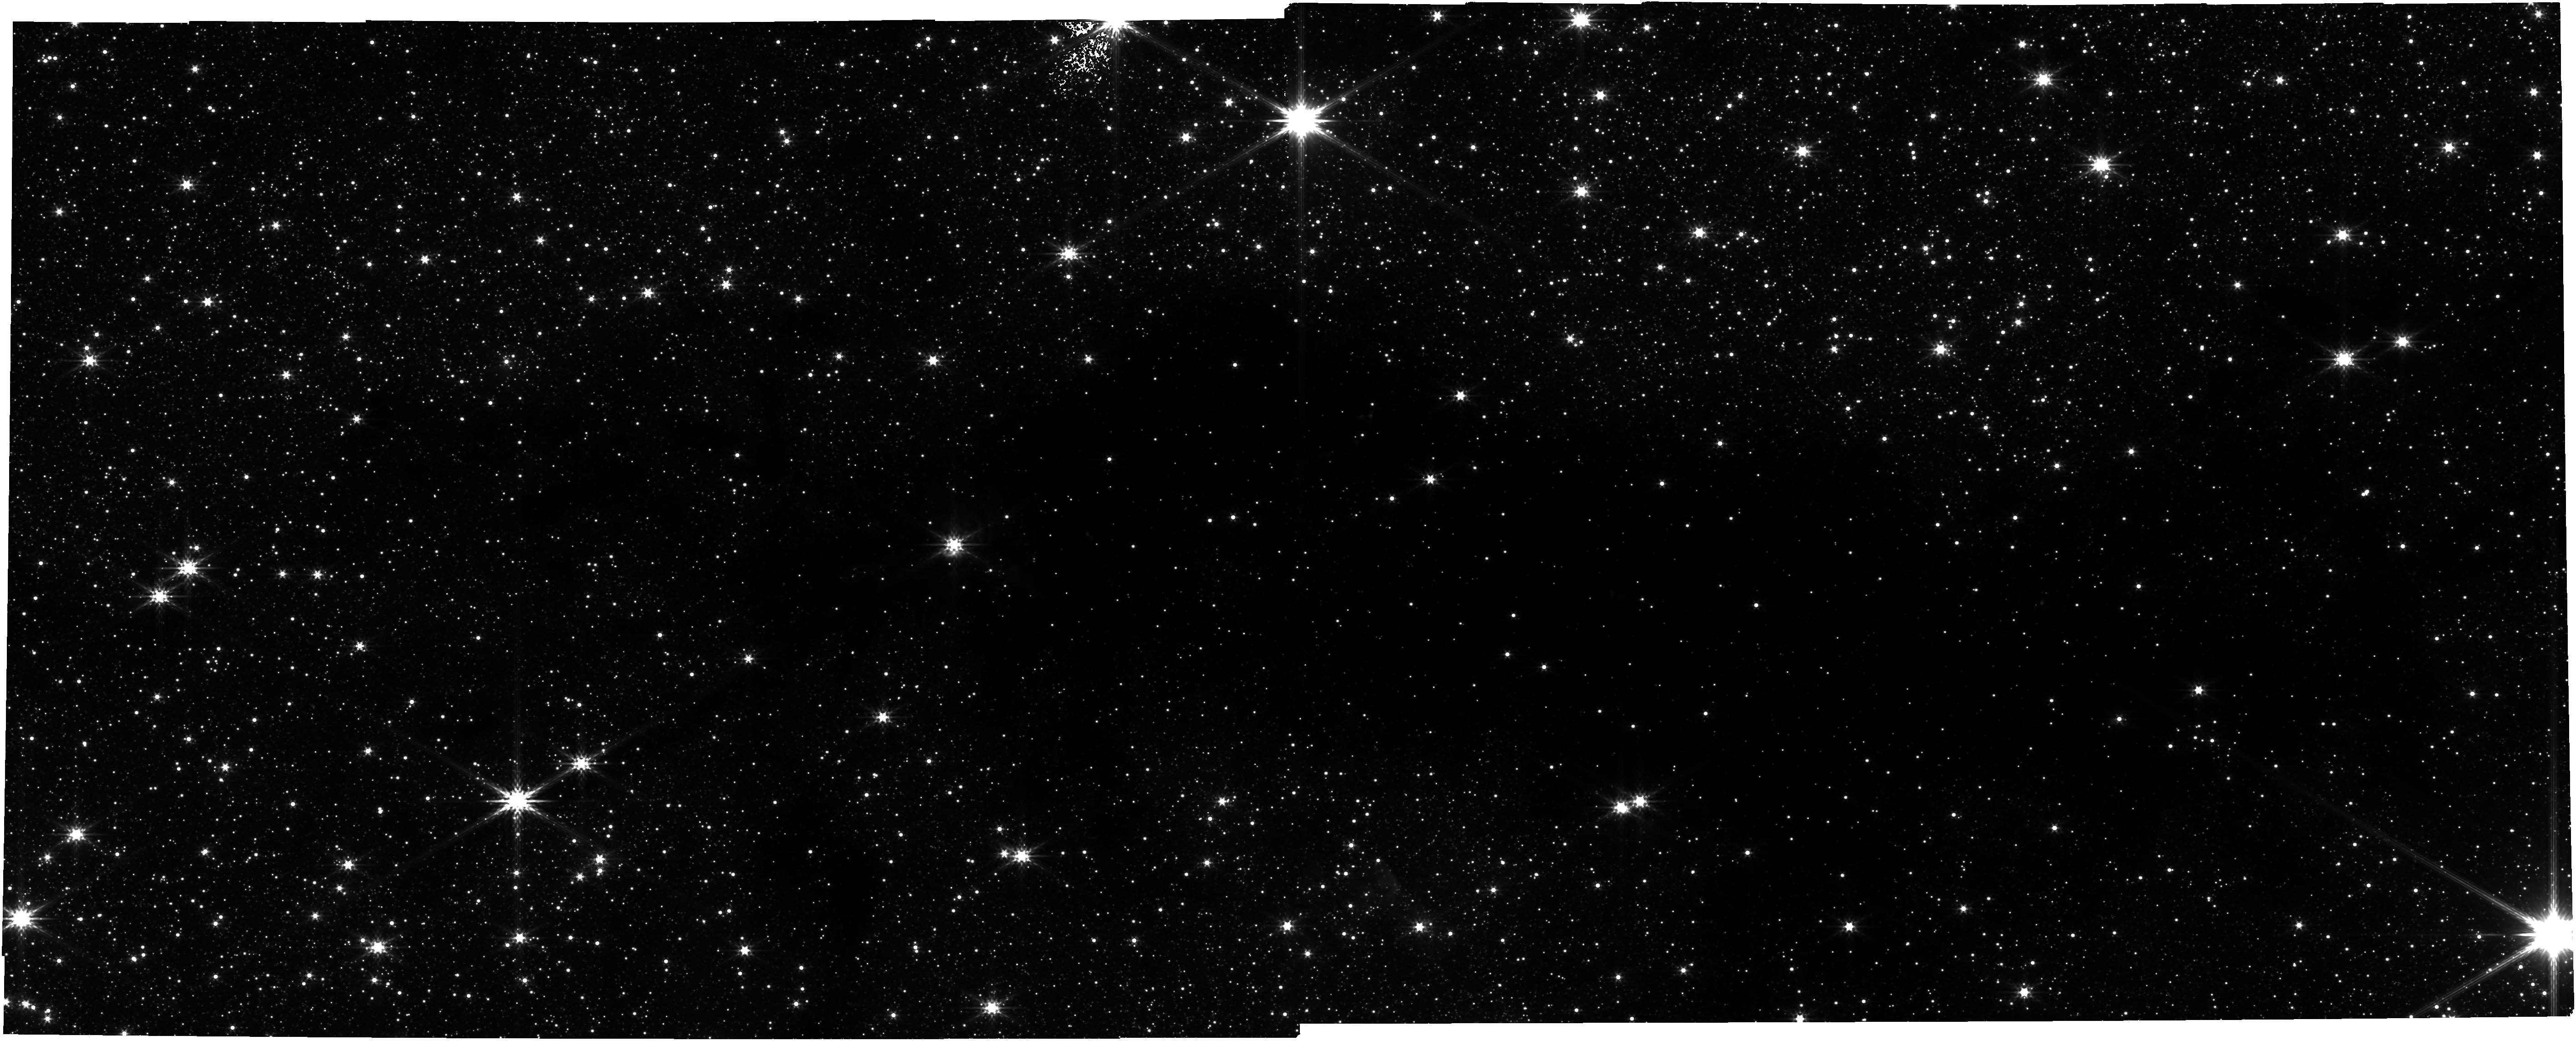
Target: SNAKE-FIELD-2. Instrument: NIRCAM. Filter: F356W. Exposure: 1.1 h. Observation ID: jw01182-o002_t004_nircam_clear-f356w

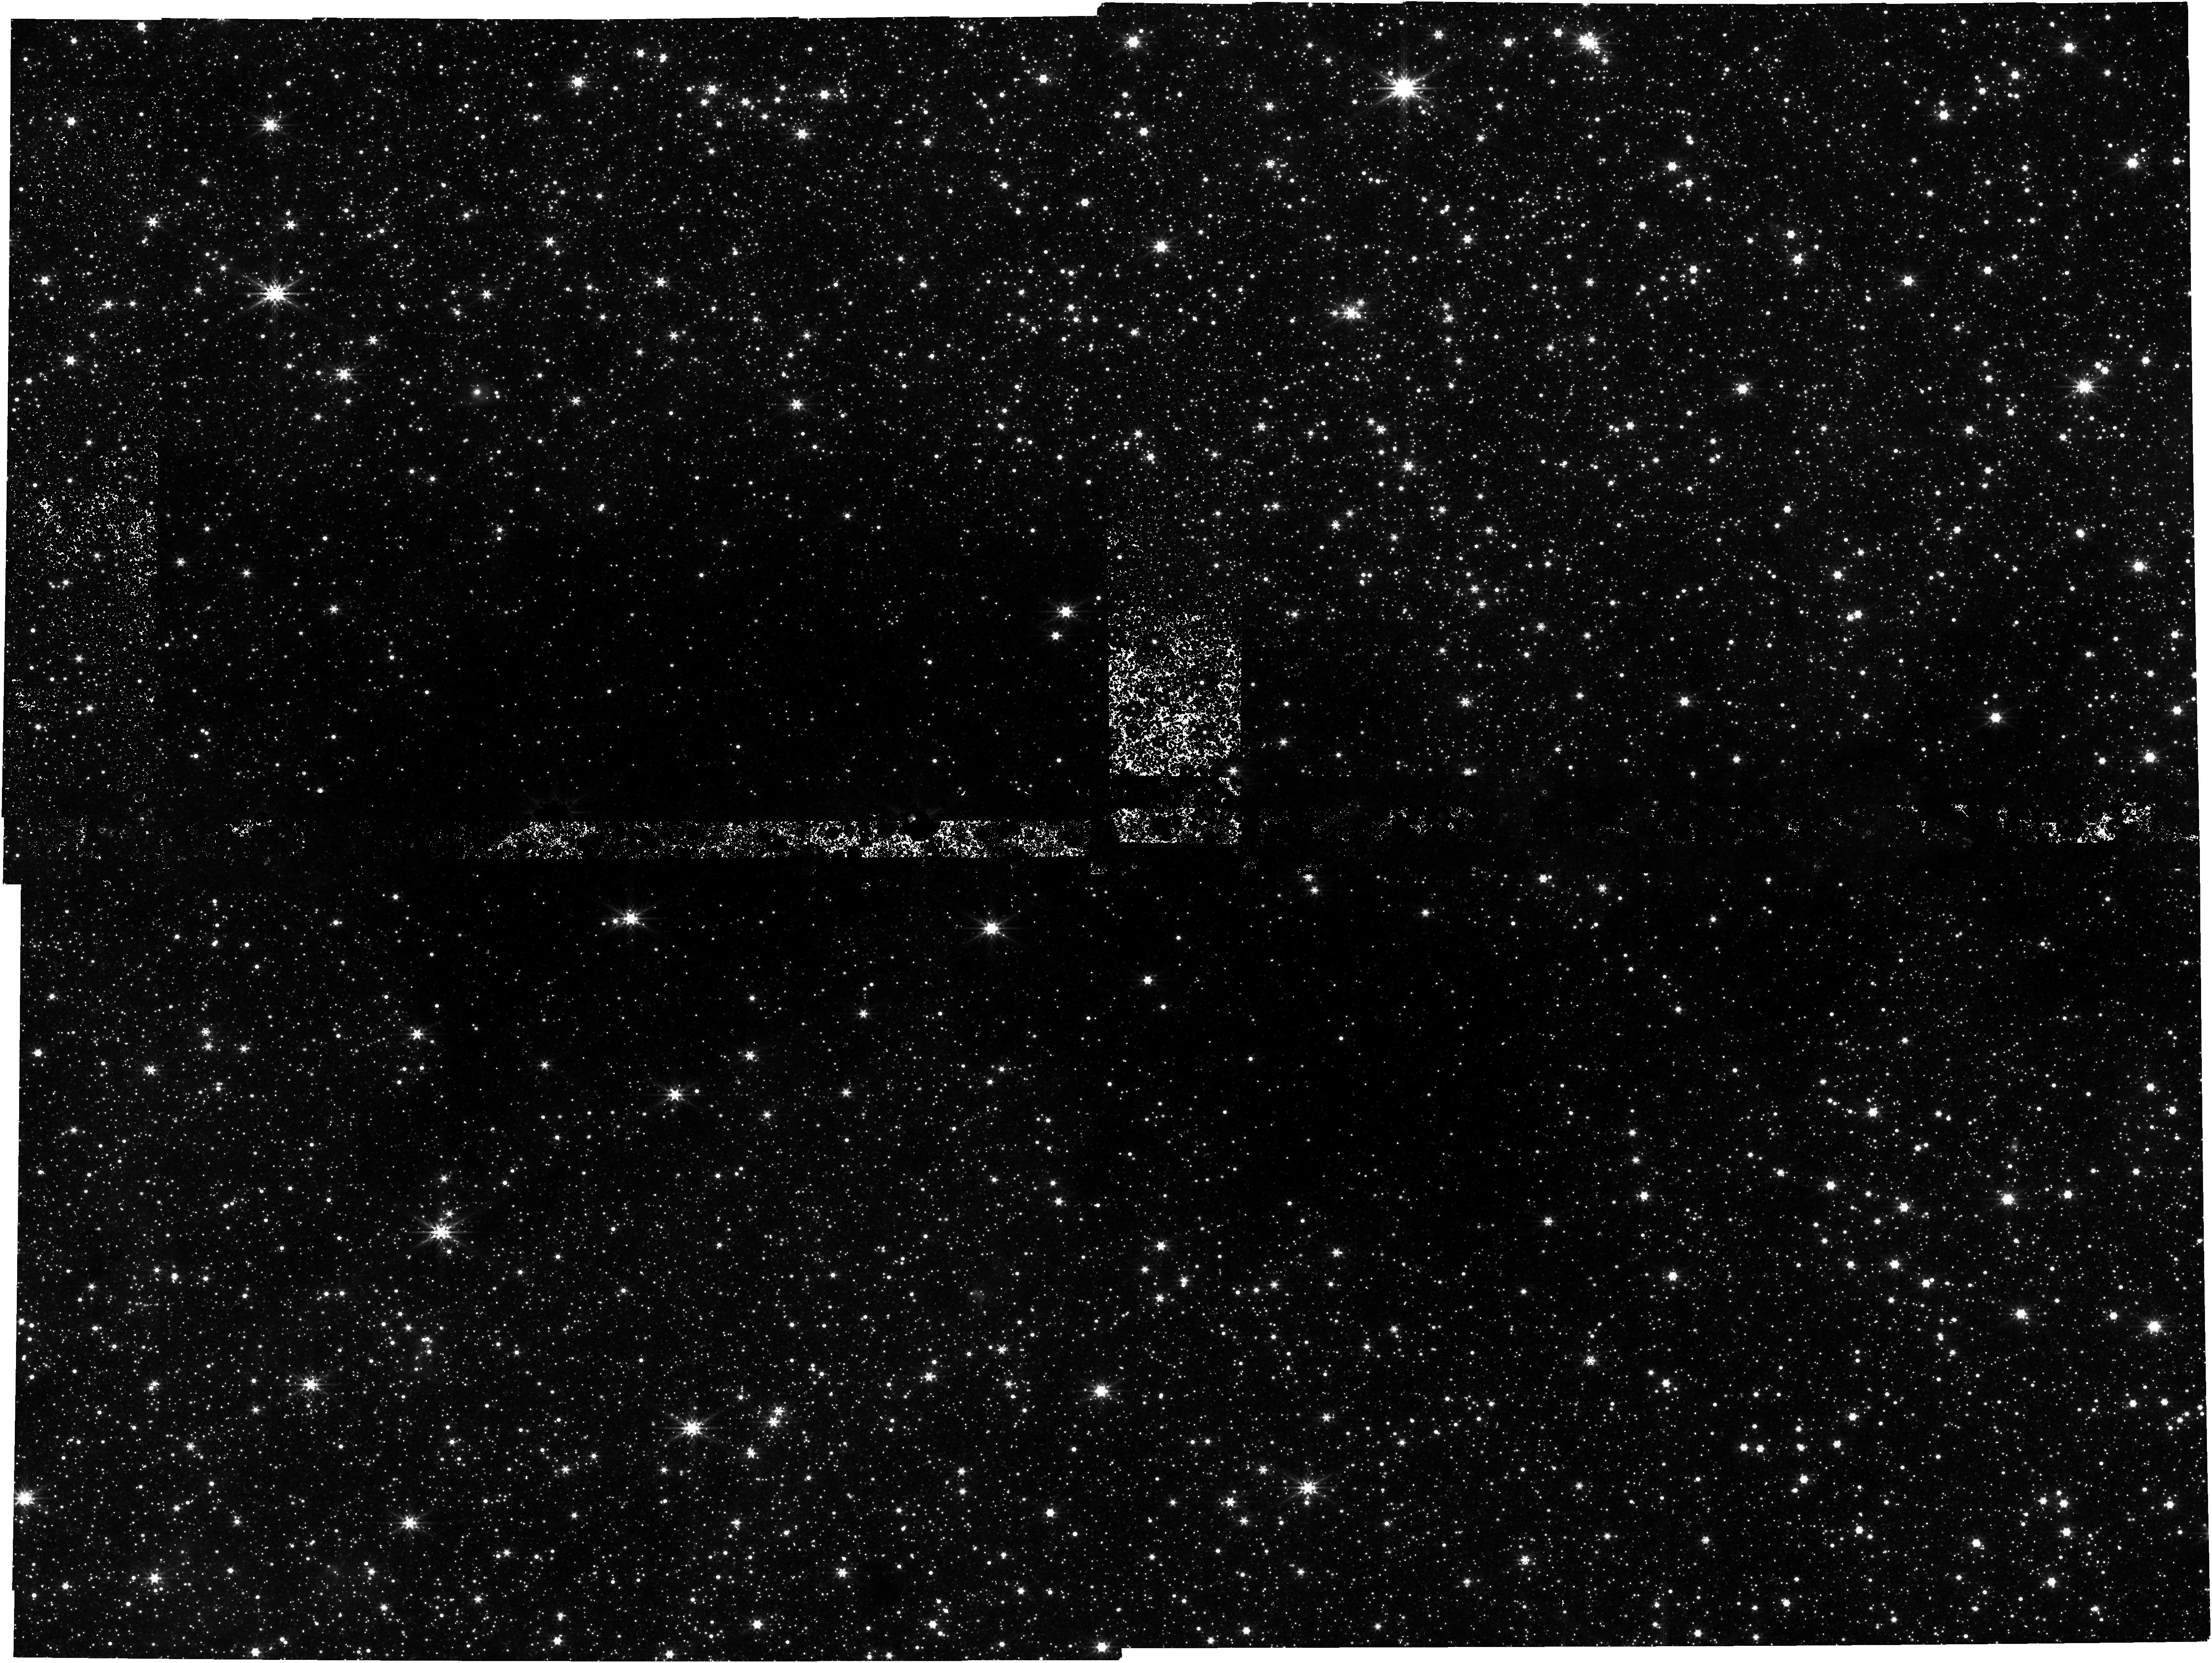
Target: BRICK. Instrument: NIRCAM. Filter: F444W. Exposure: 2.3 h. Observation ID: jw01182-o004_t003_nircam_clear-f444w

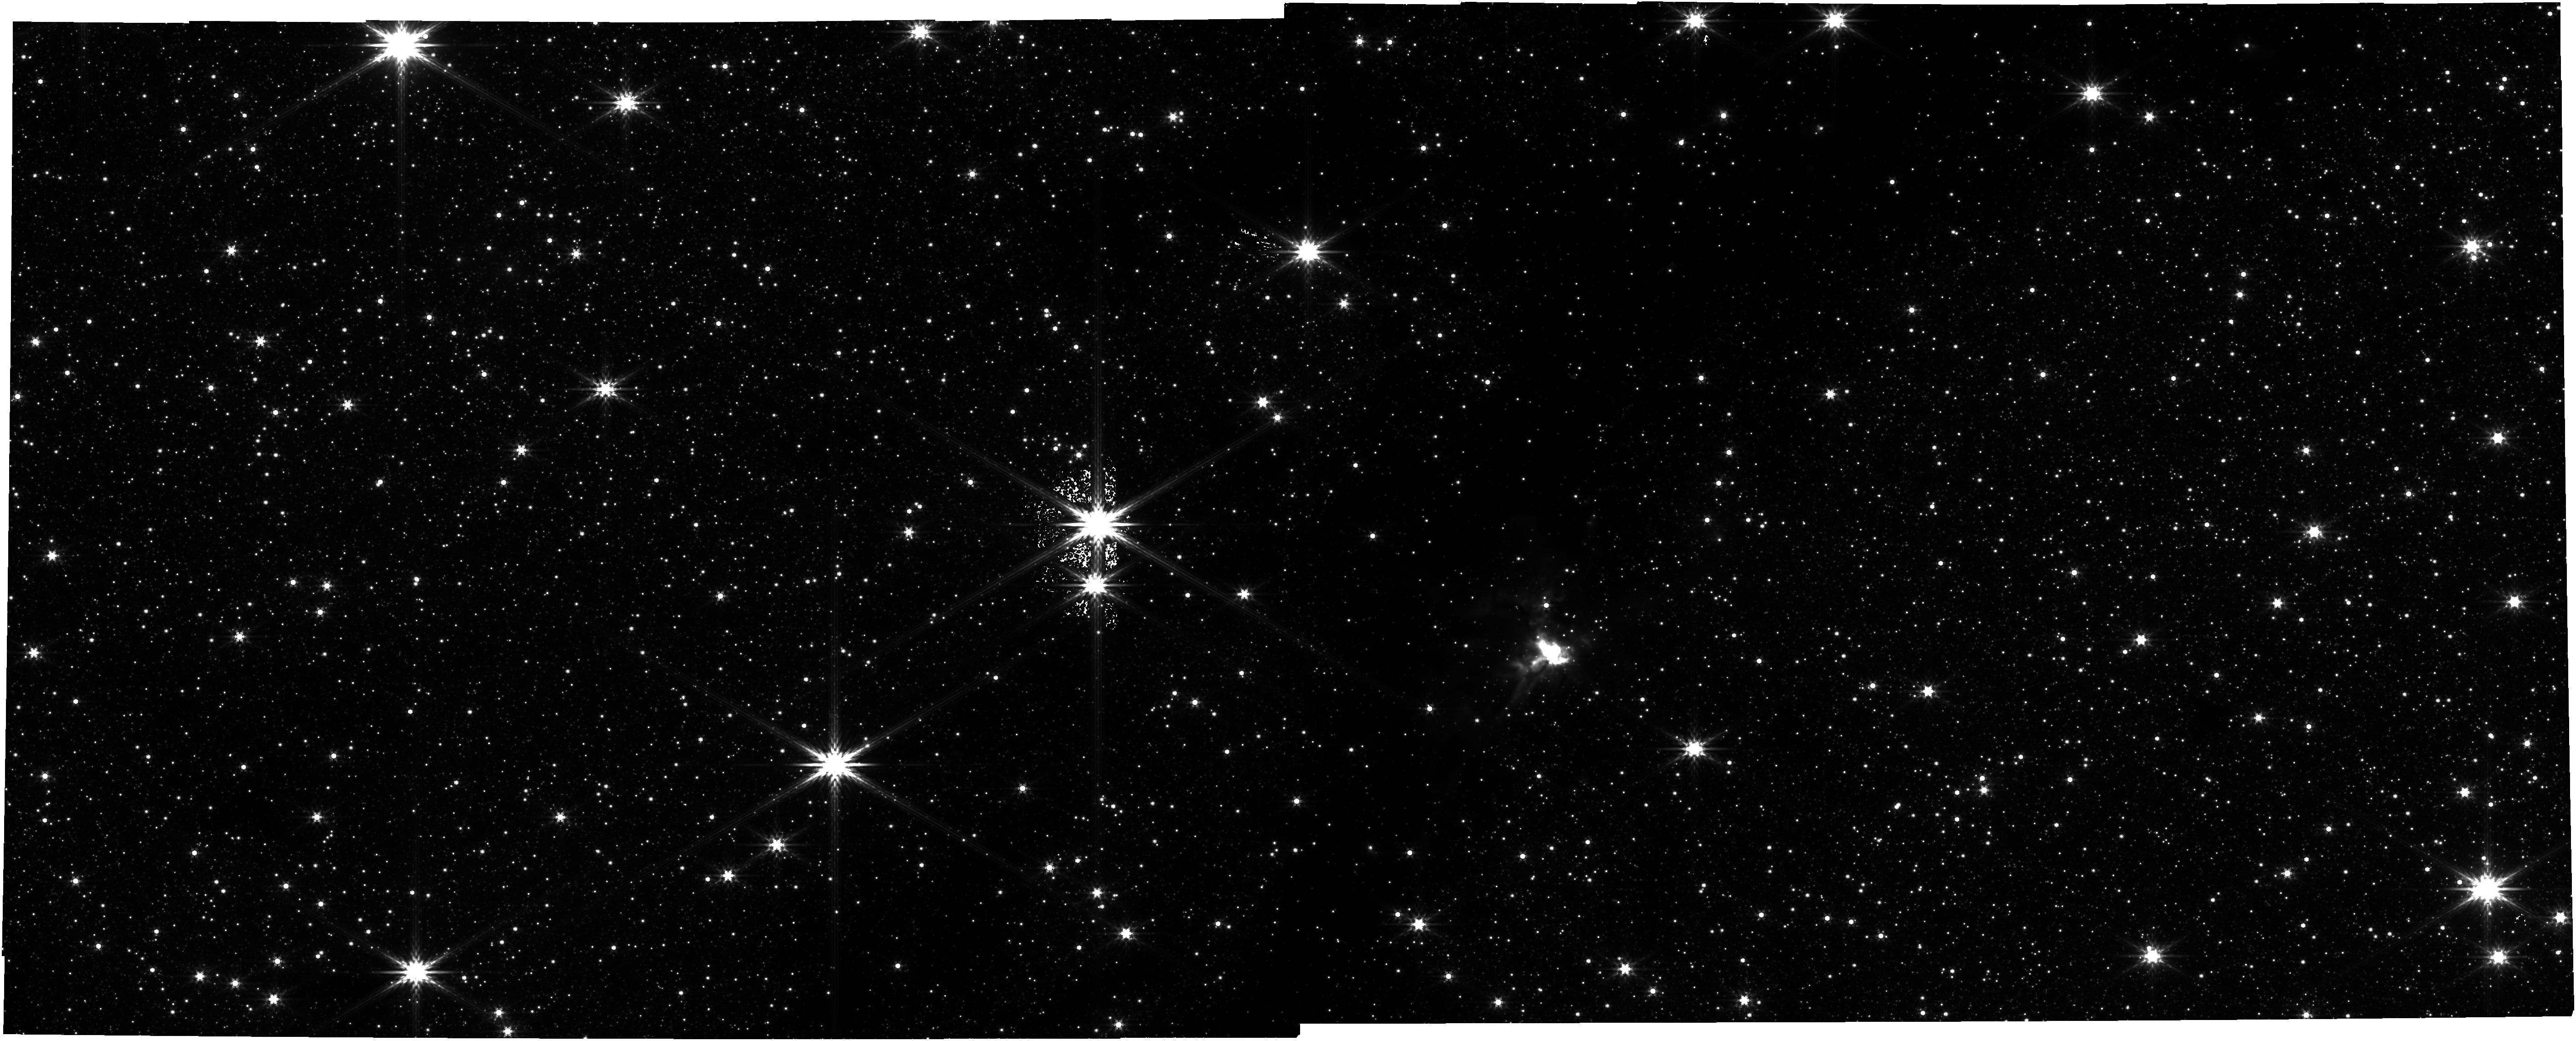
Target: SNAKE-FIELD-1. Instrument: NIRCAM. Filter: F444W. Exposure: 1.1 h. Observation ID: jw01182-o001_t001_nircam_clear-f444w

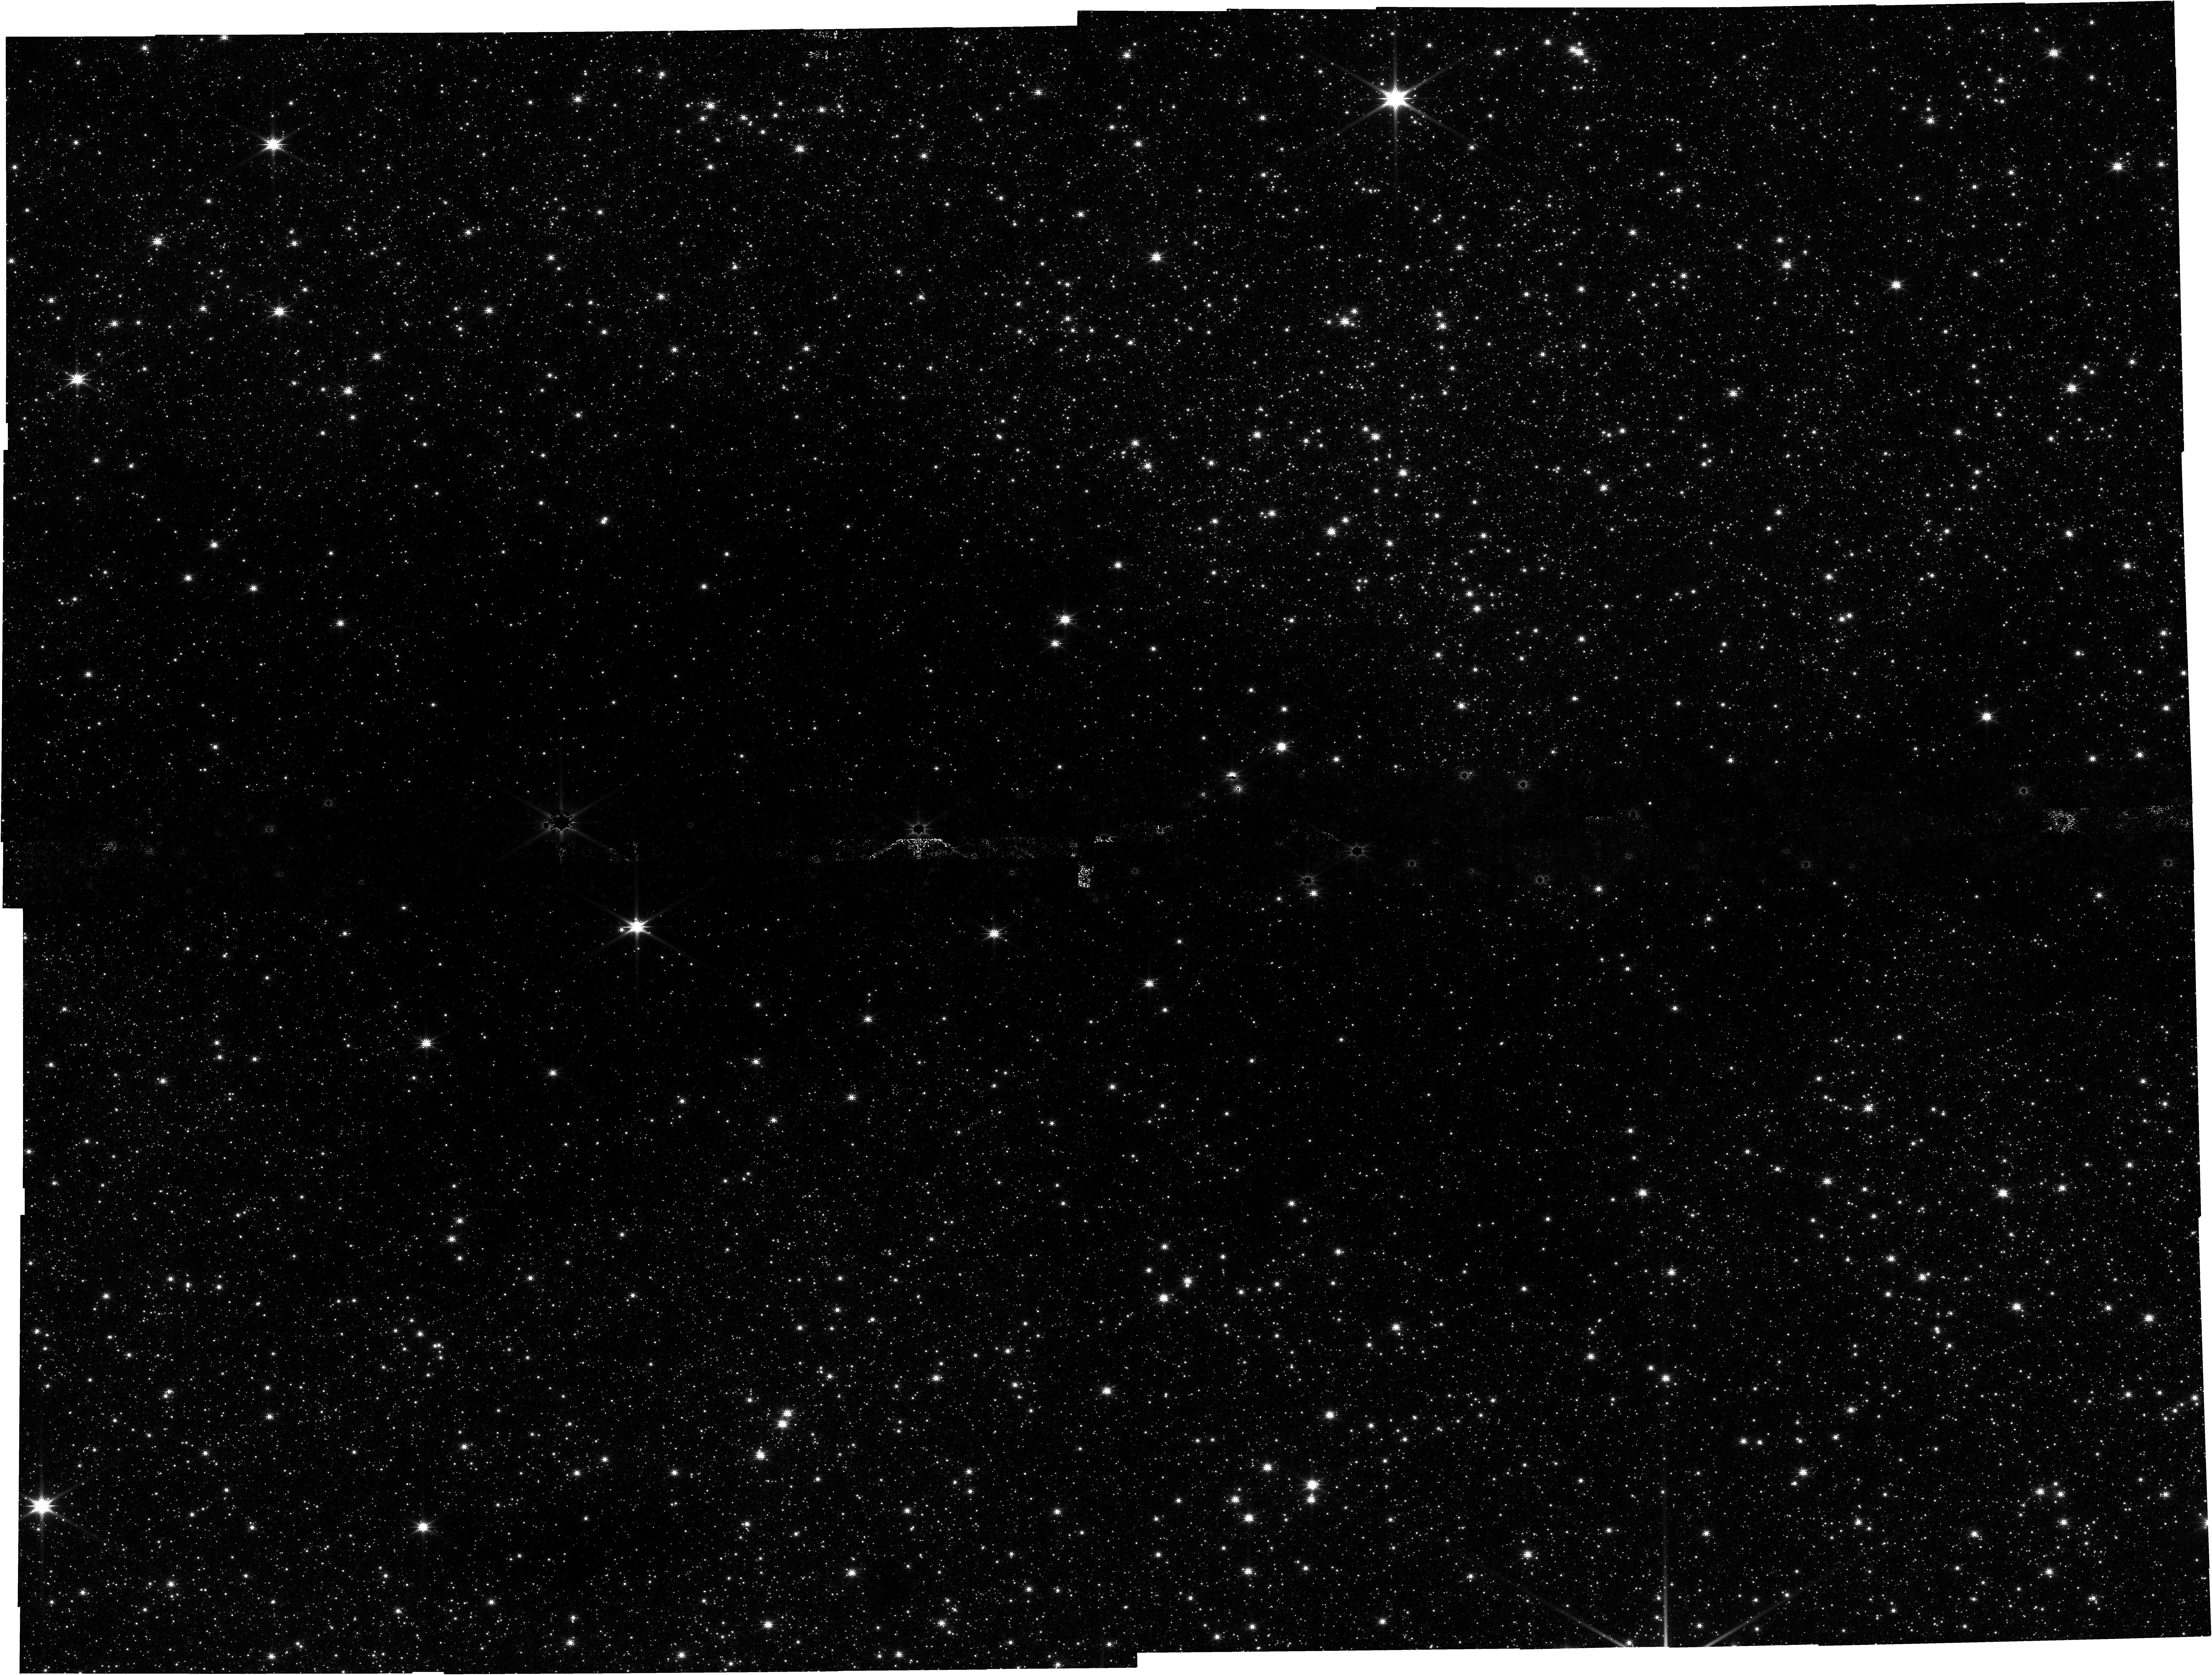
Target: BRICK. Instrument: NIRCAM. Filter: F200W. Exposure: 2.3 h. Observation ID: jw01182-o004_t003_nircam_clear-f200w

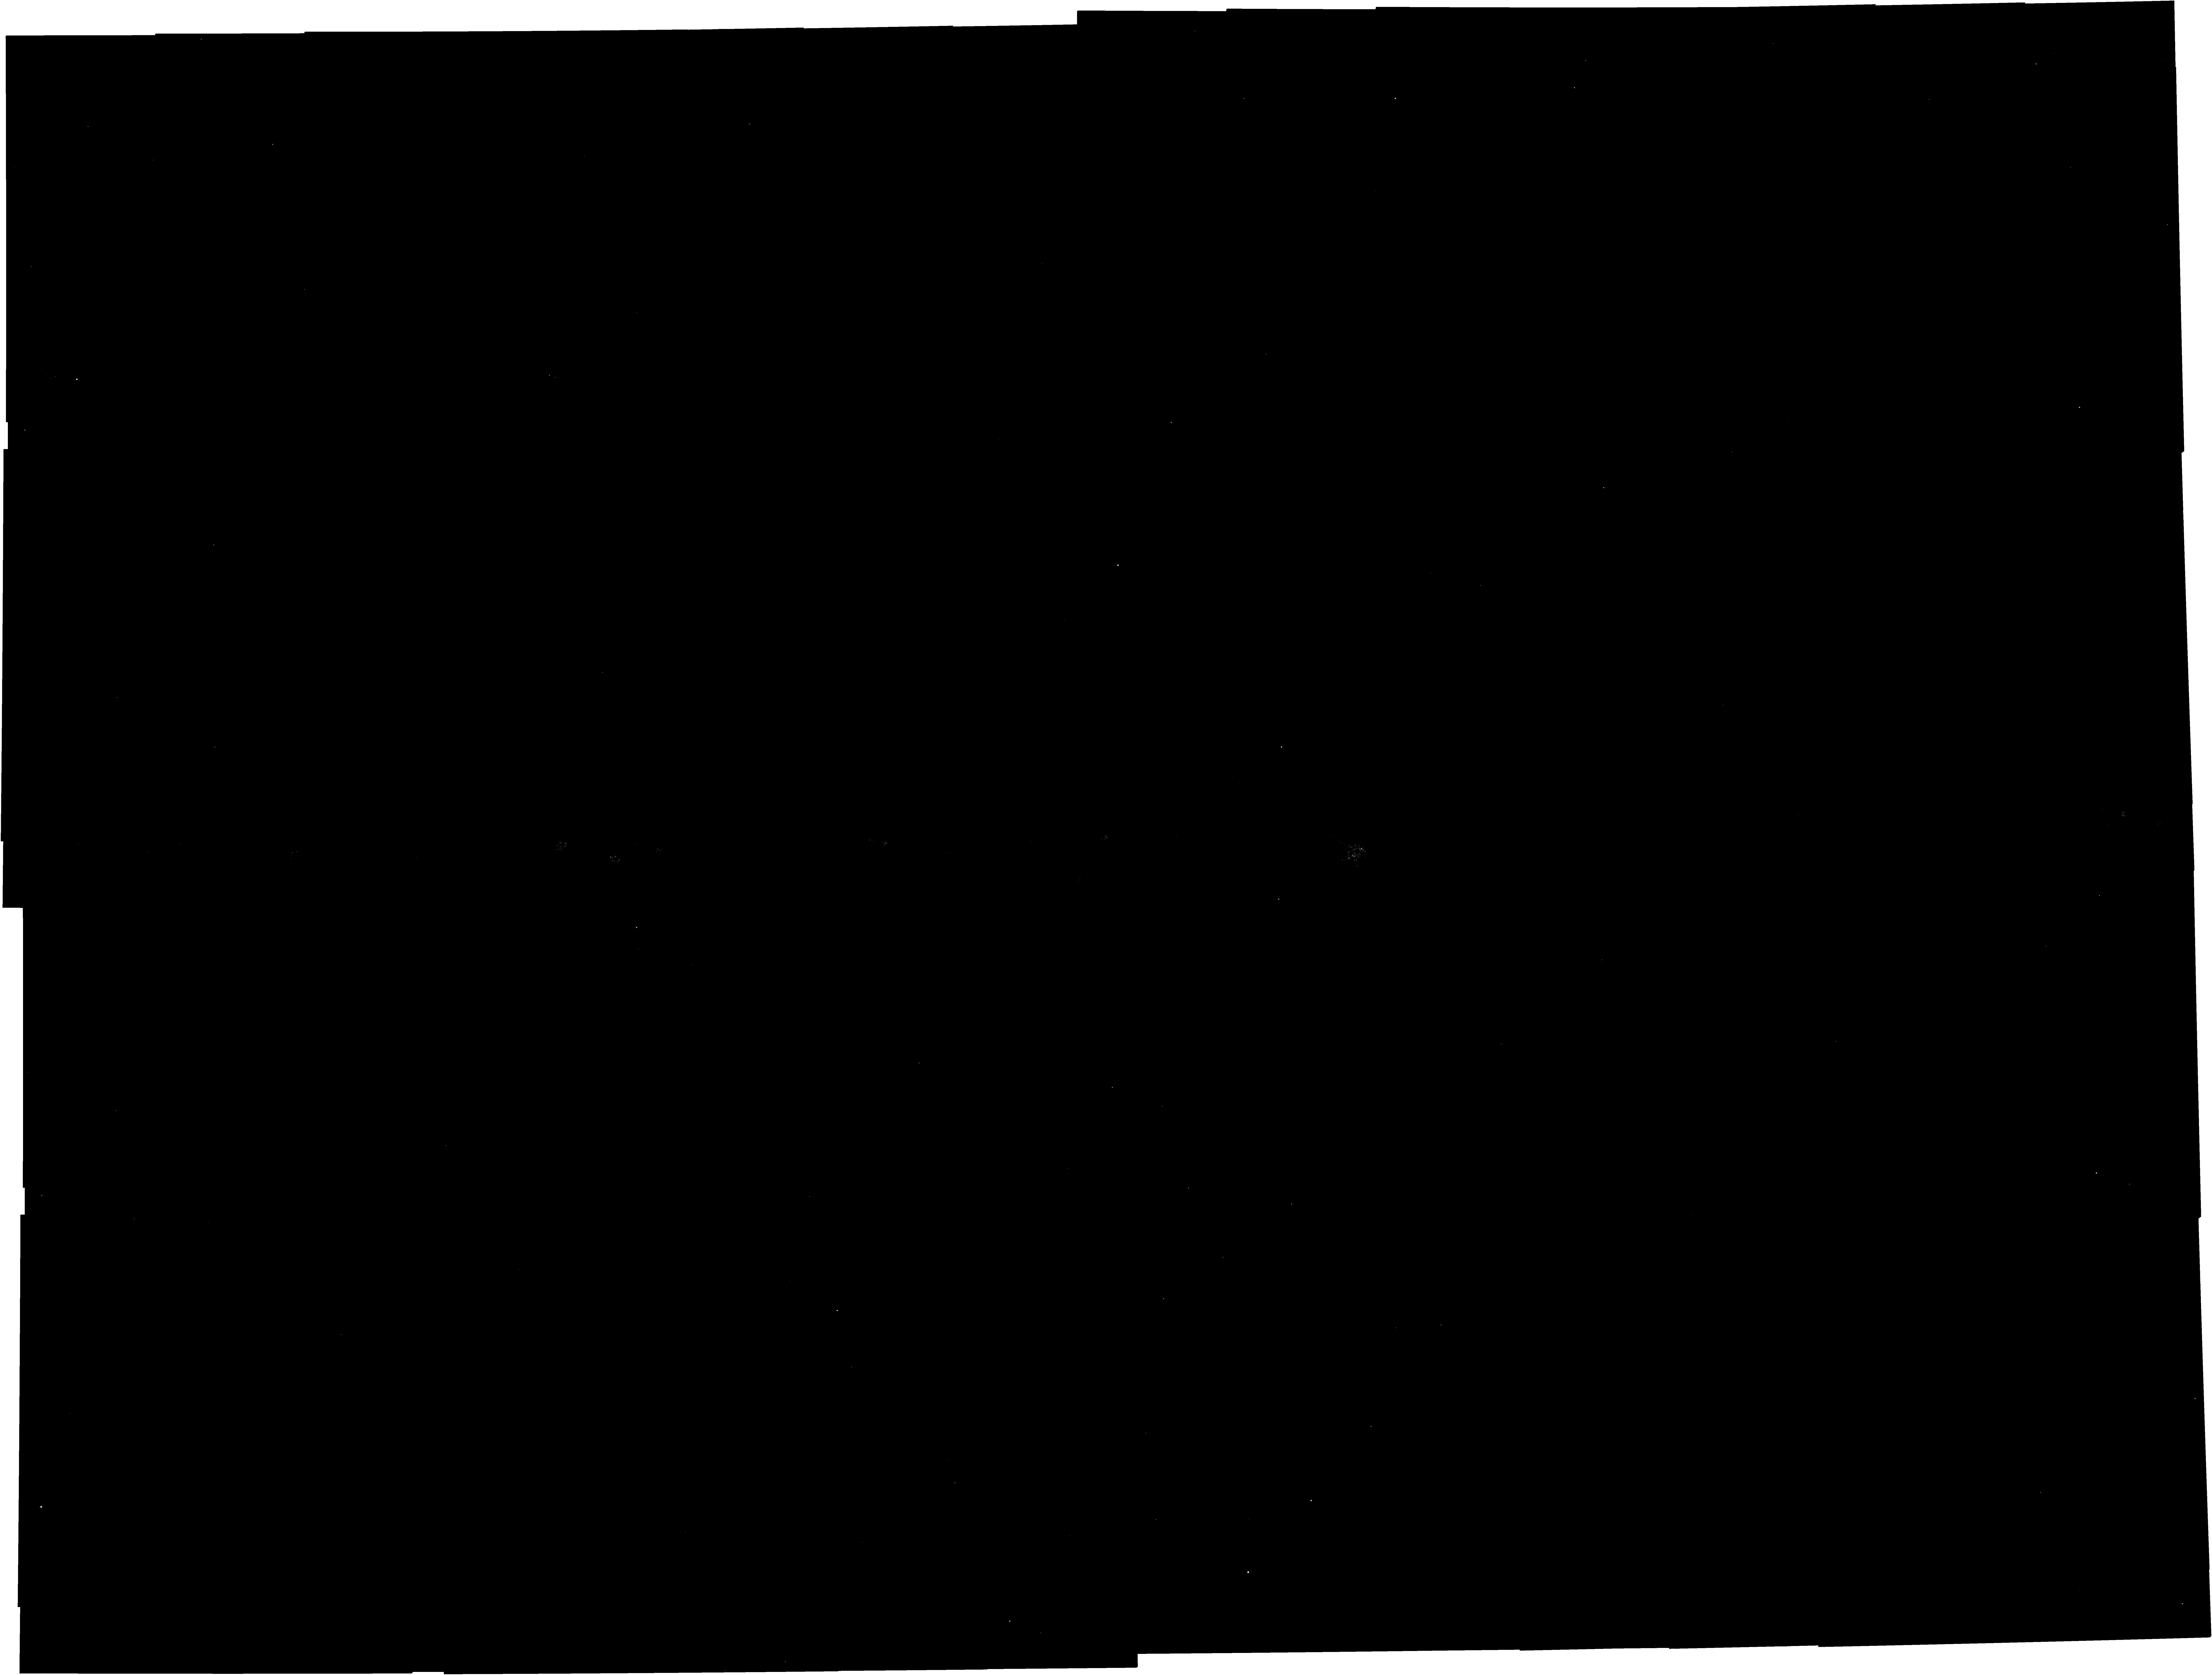
Target: BRICK. Instrument: NIRCAM. Filter: F115W. Exposure: 2.3 h. Observation ID: jw01182-o004_t003_nircam_clear-f115w

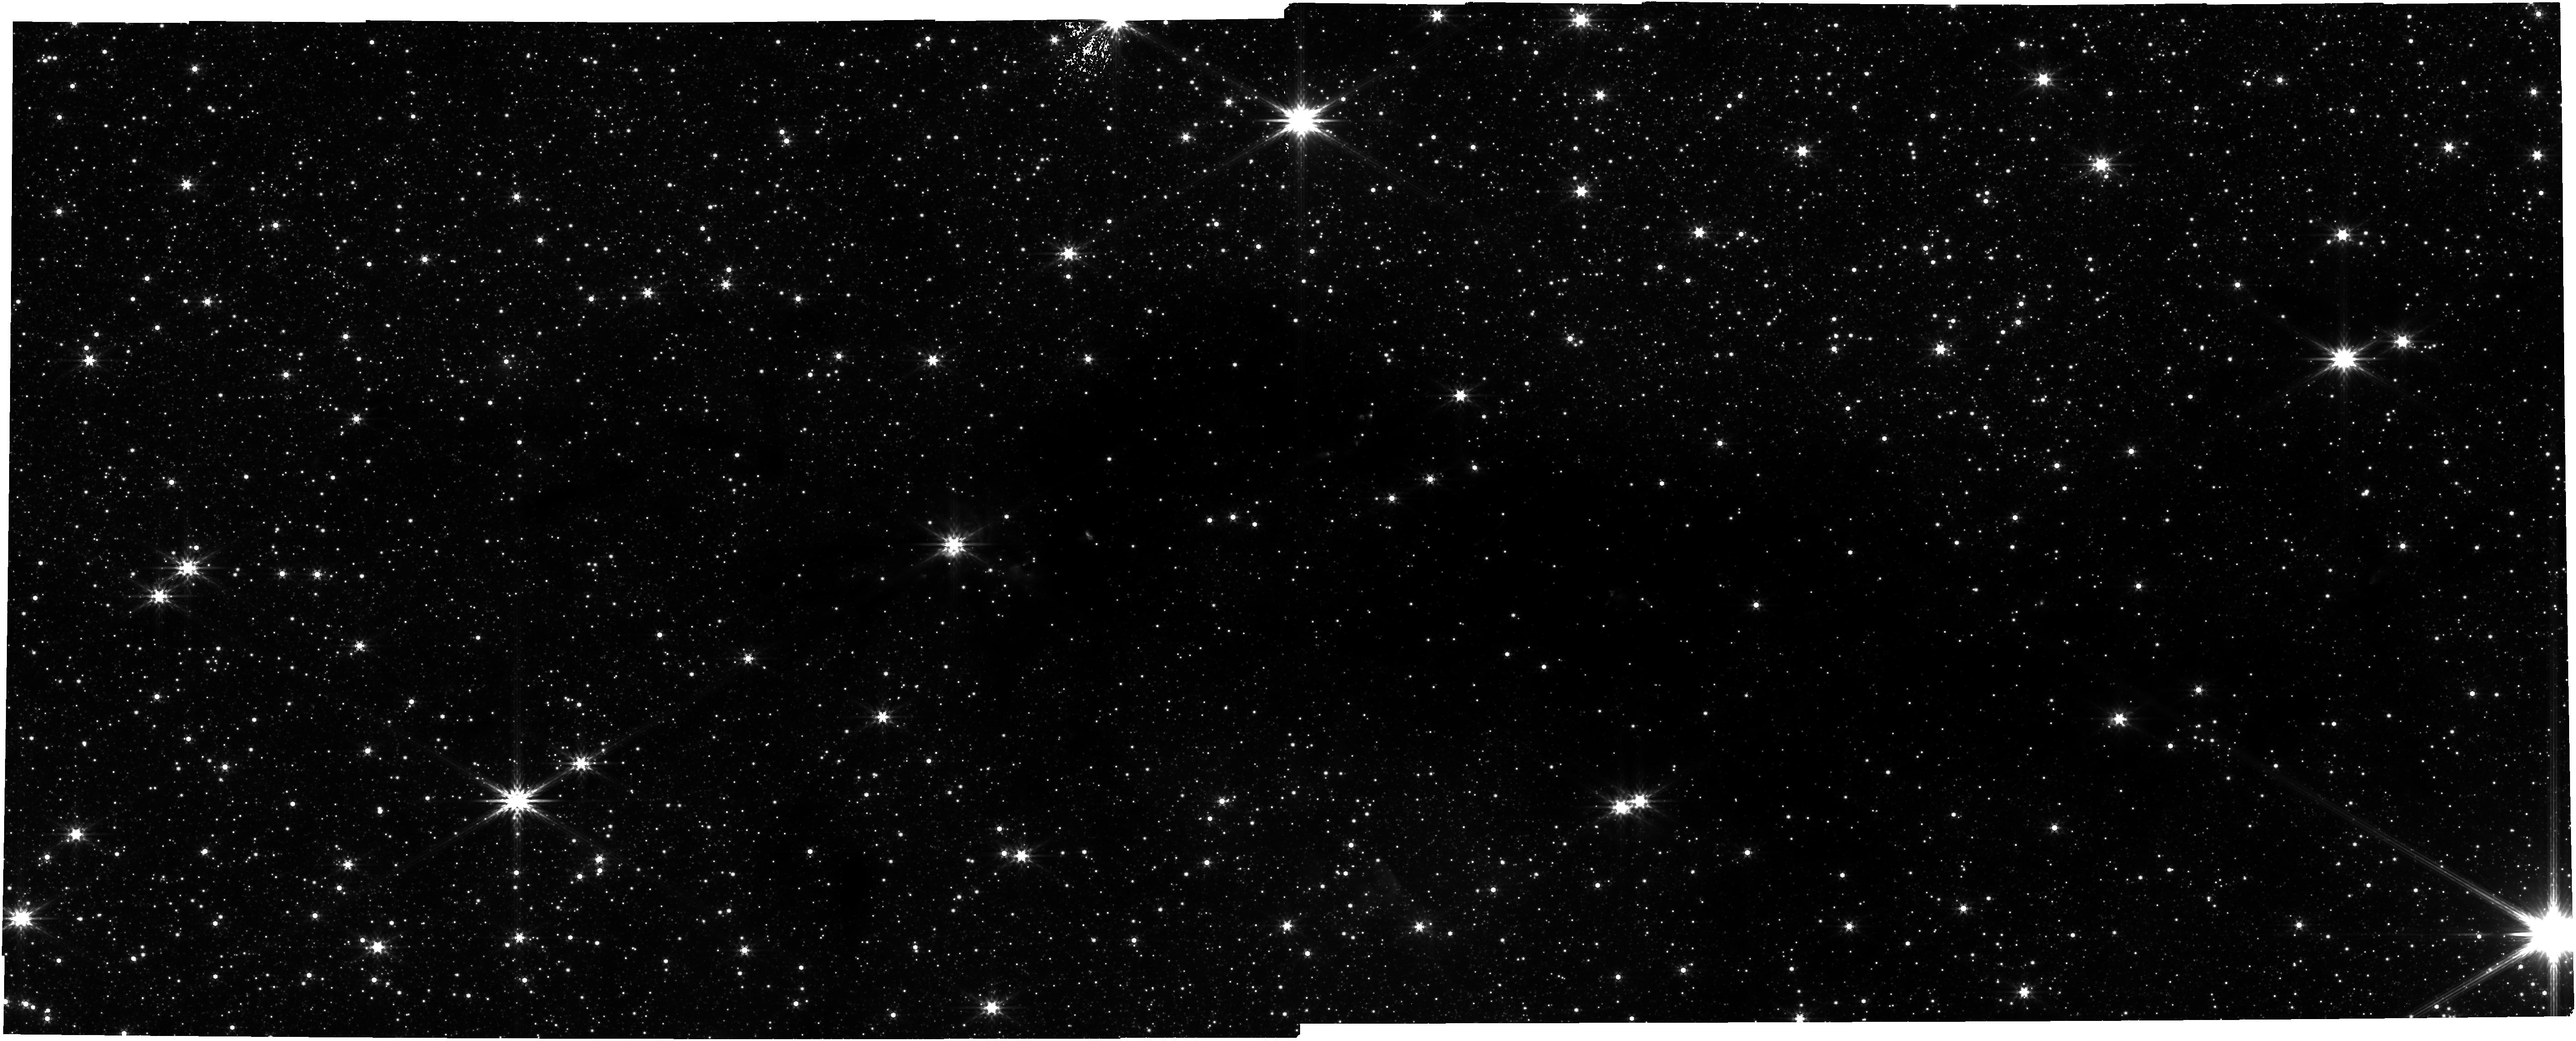
Target: SNAKE-FIELD-2. Instrument: NIRCAM. Filter: F444W. Exposure: 1.1 h. Observation ID: jw01182-o002_t004_nircam_clear-f444w

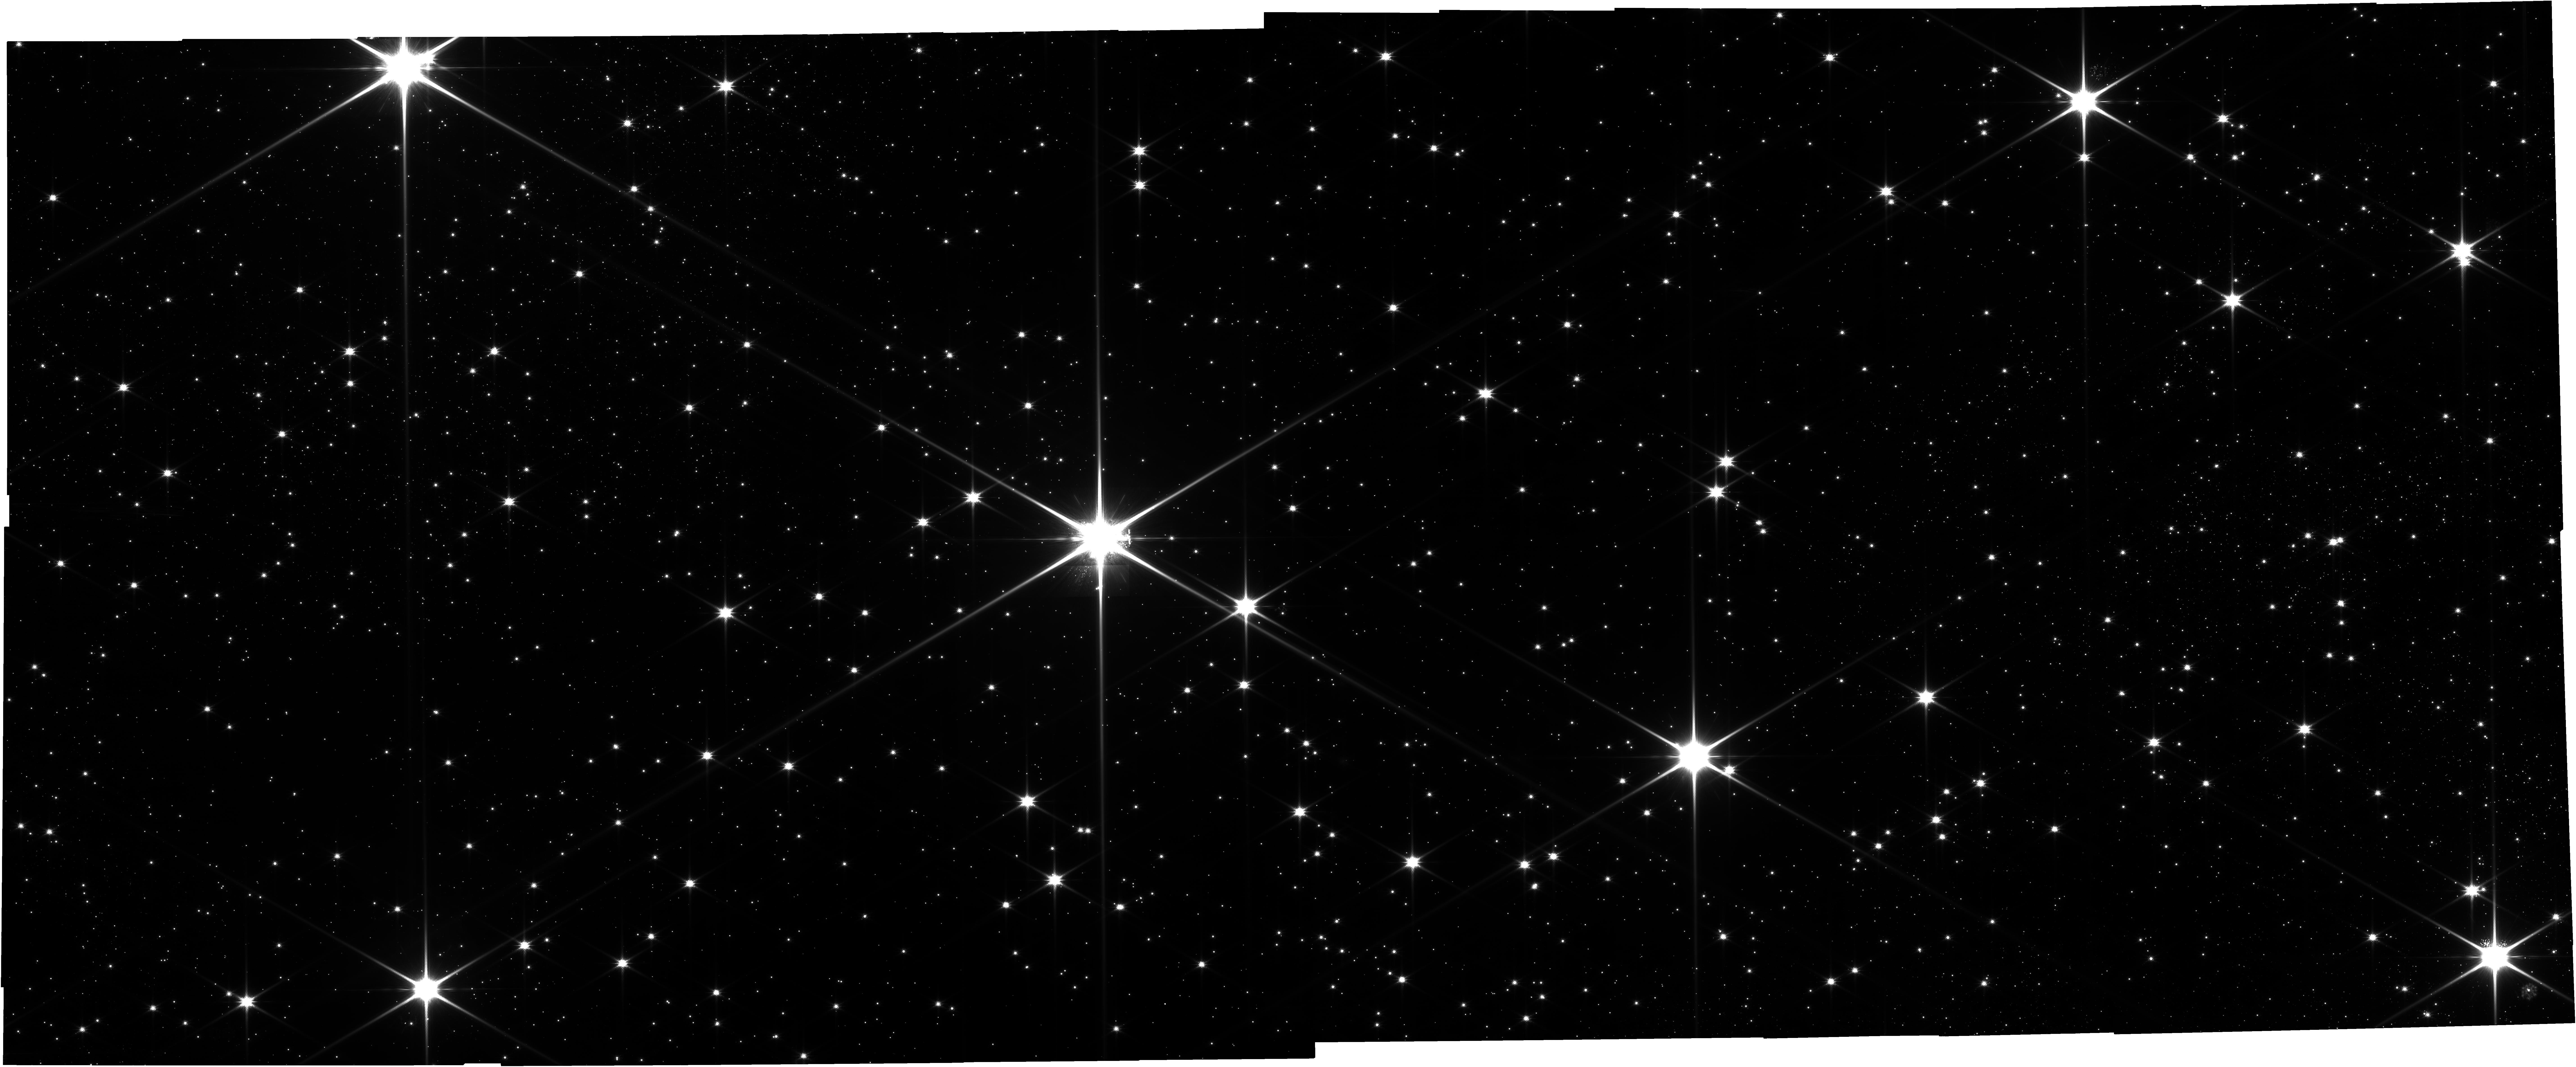
Target: SNAKE-FIELD-1. Instrument: NIRCAM. Filter: F115W. Exposure: 1.1 h. Observation ID: jw01182-o001_t001_nircam_clear-f115w

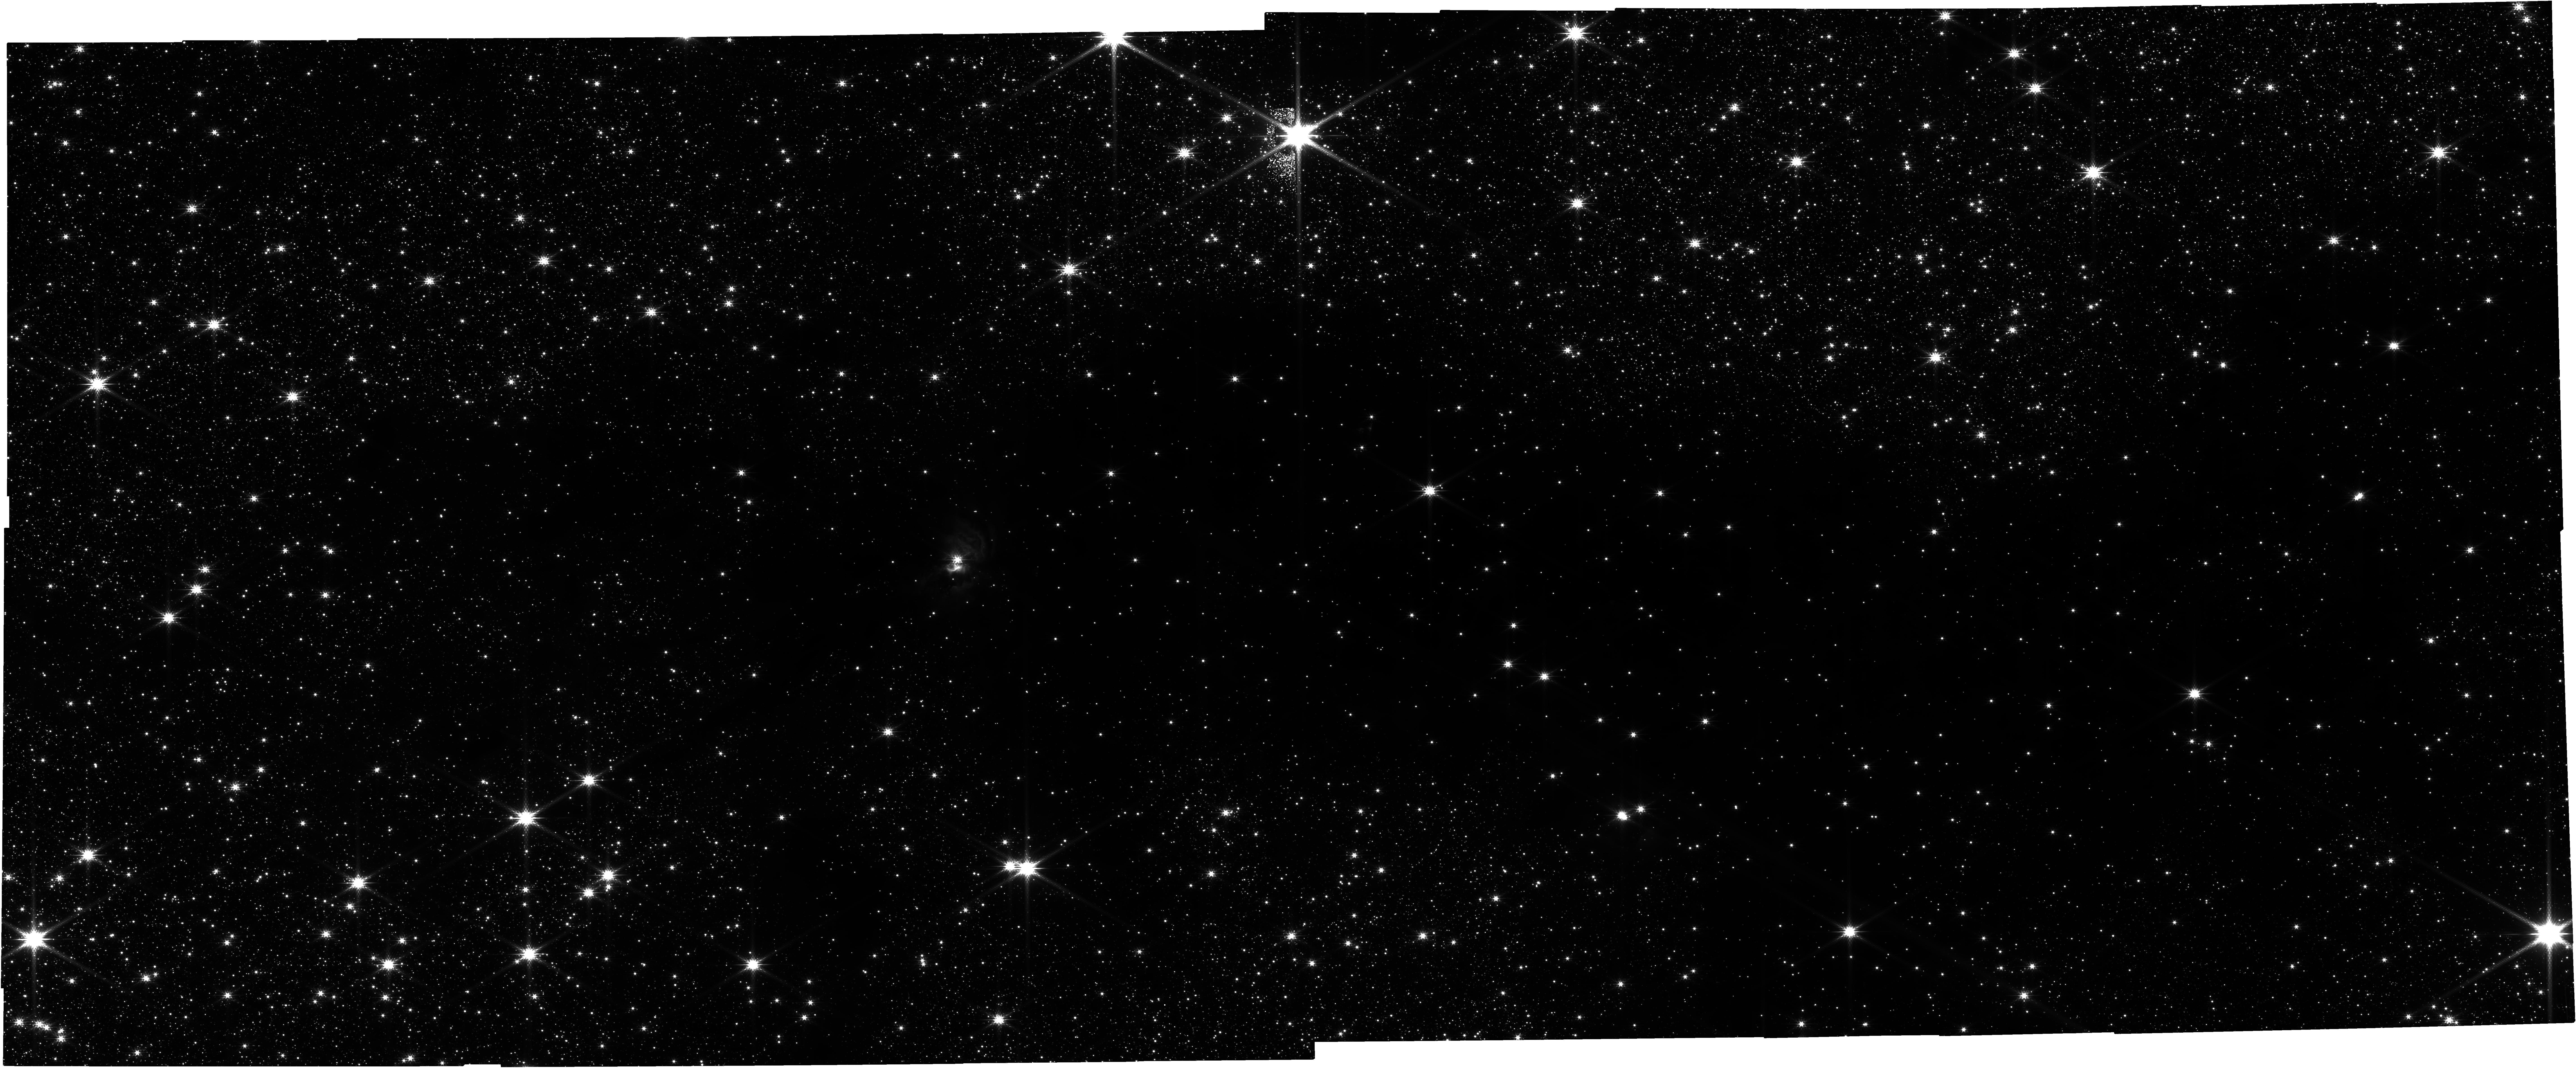
Target: SNAKE-FIELD-2. Instrument: NIRCAM. Filter: F200W. Exposure: 1.1 h. Observation ID: jw01182-o002_t004_nircam_clear-f200w

NIRCam GTO - IRDC Mapping (PI: Young, Erick T)

Using NICER extinction mapping, we will characterize the structure of selected Infrared Dark Clouds (IRDC). Three well-studied IRDCs will be targeted: G0.253+0.016 (the Brick), G11.11-0.12 (the Snake), and IRDC 18223. Using the unprecedented infrared sensitivity of NIRCam, we will take deep observations using the F115W, F182M, F356W, and F444W filters. The expected background star density at these low-latitude fields should permit probing Av > 50 with 3-arcsecond angular resolution.